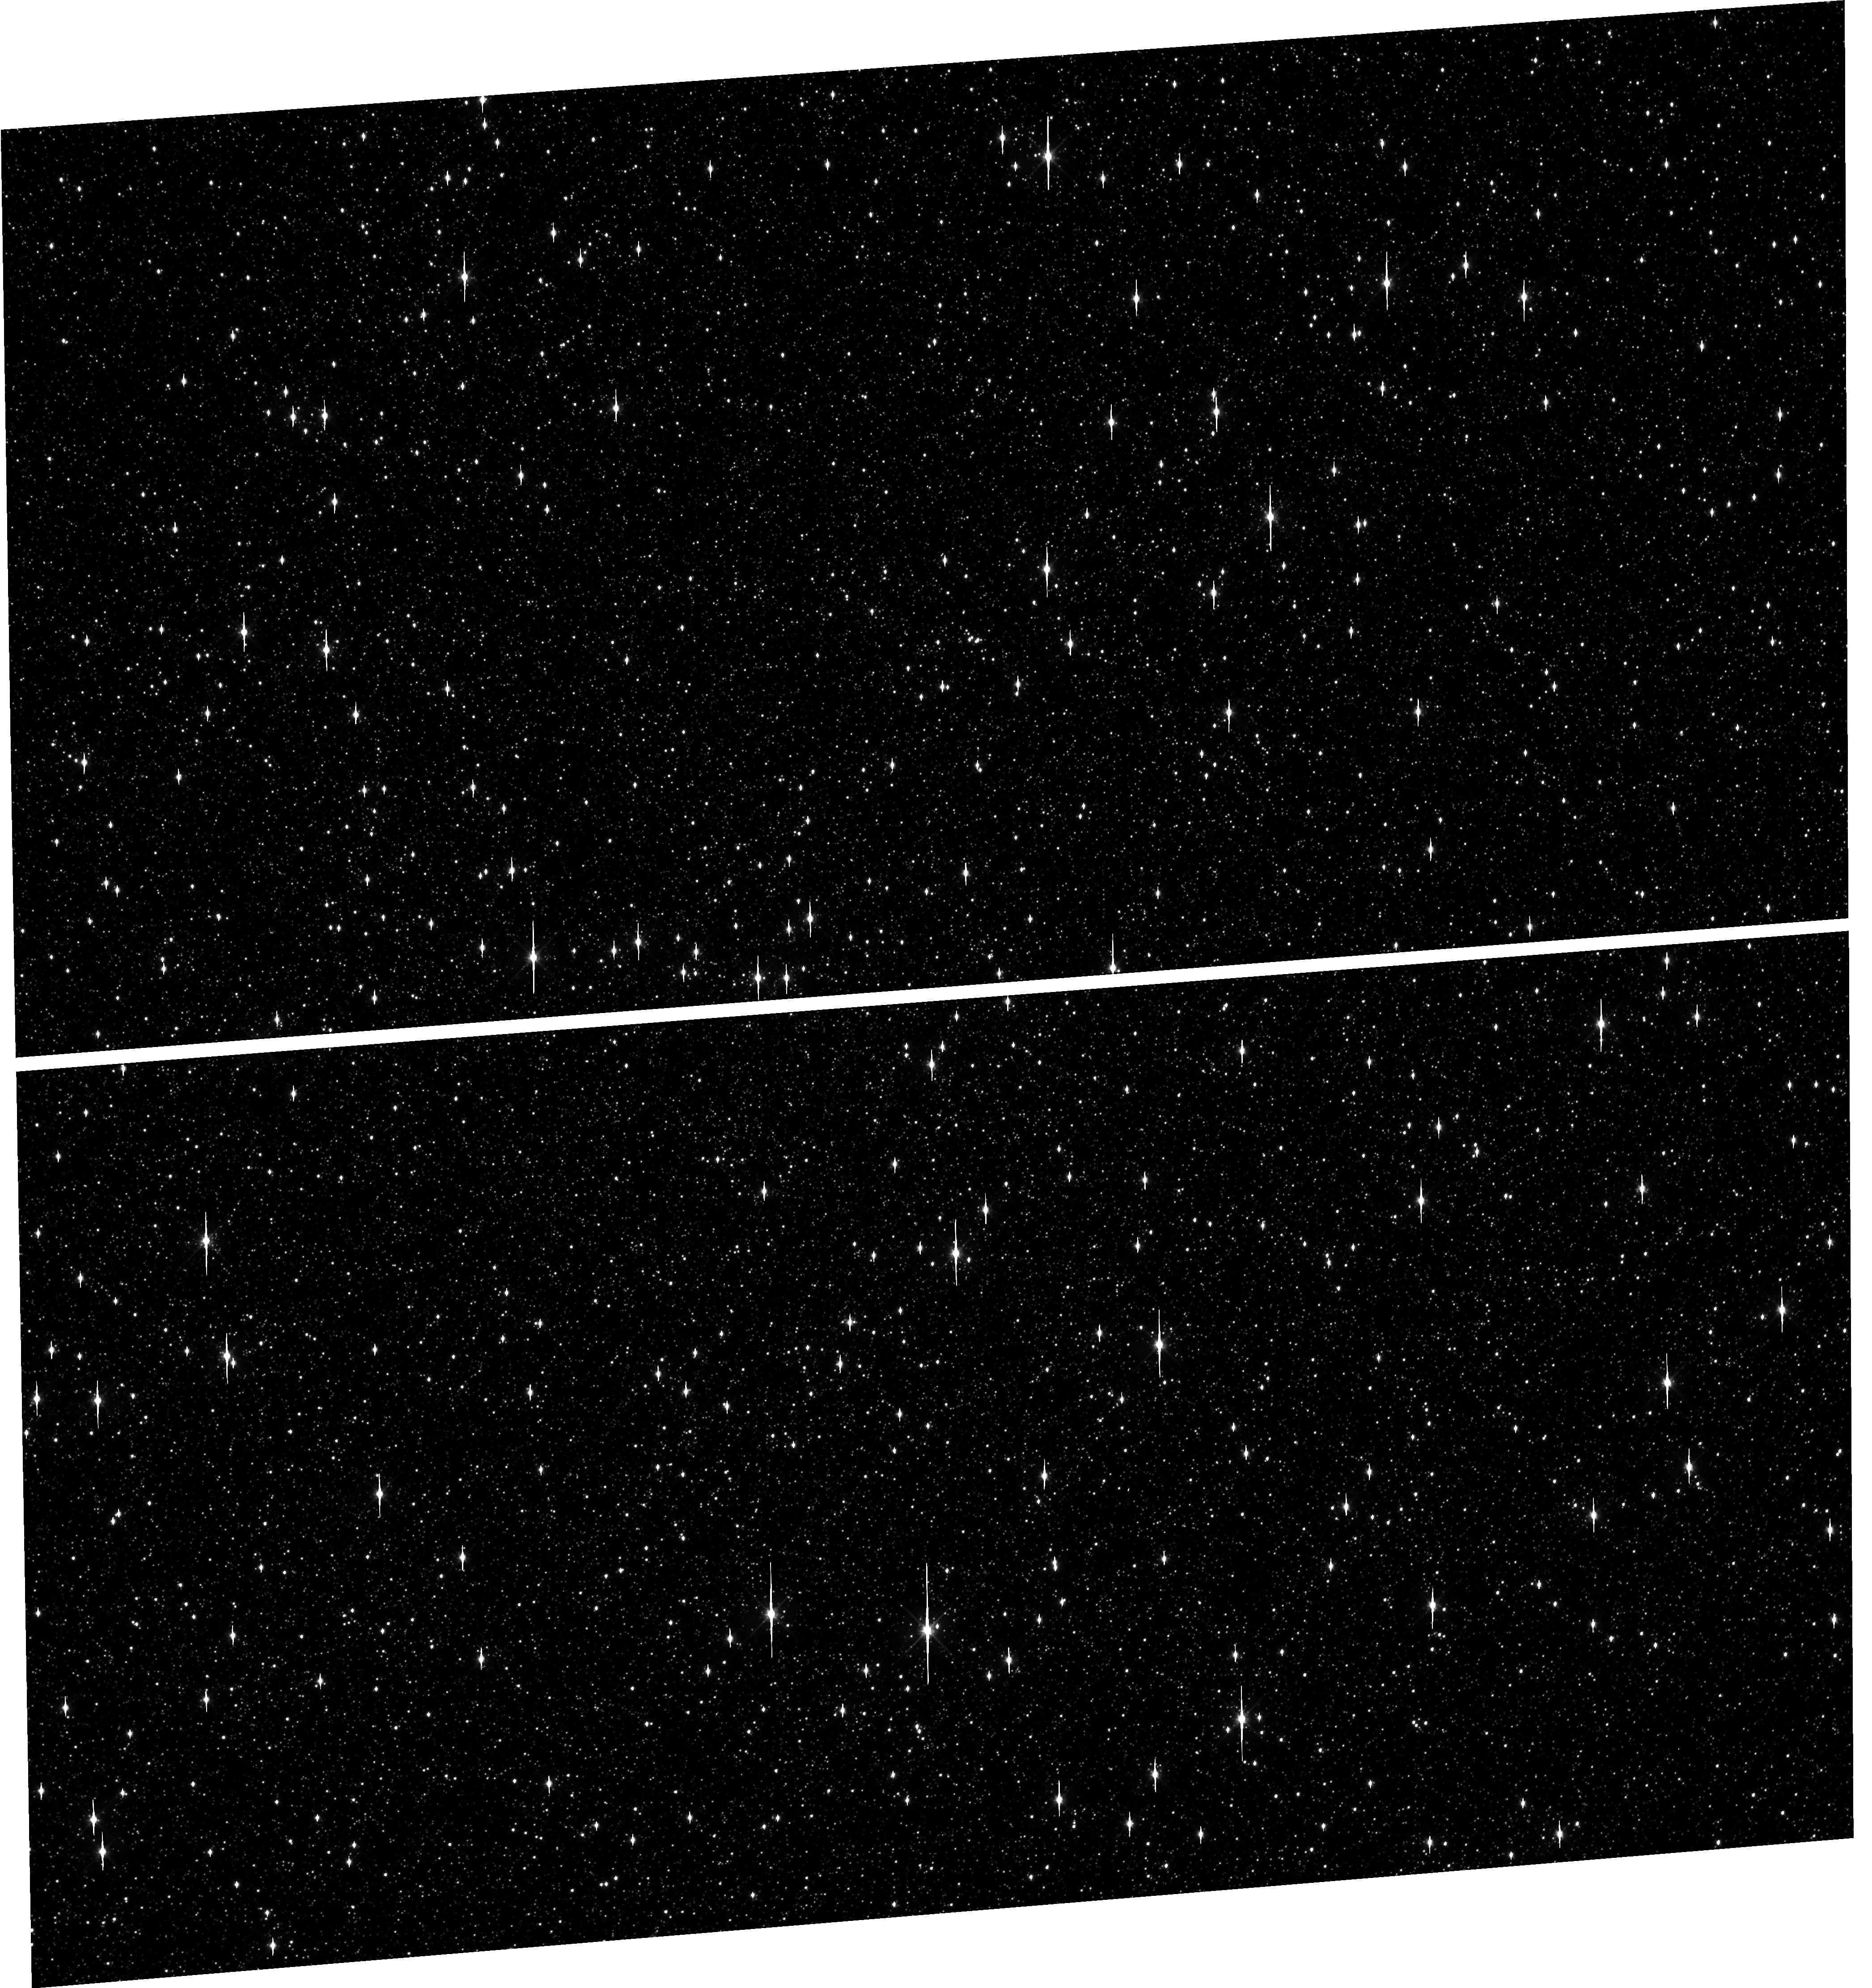
Target: OMEGACEN
Instrument: WFC3/UVIS
Filter: F606W
Exposure: 1 min
Observation ID: hst_15733_02_wfc3_uvis_f606w_ie8802

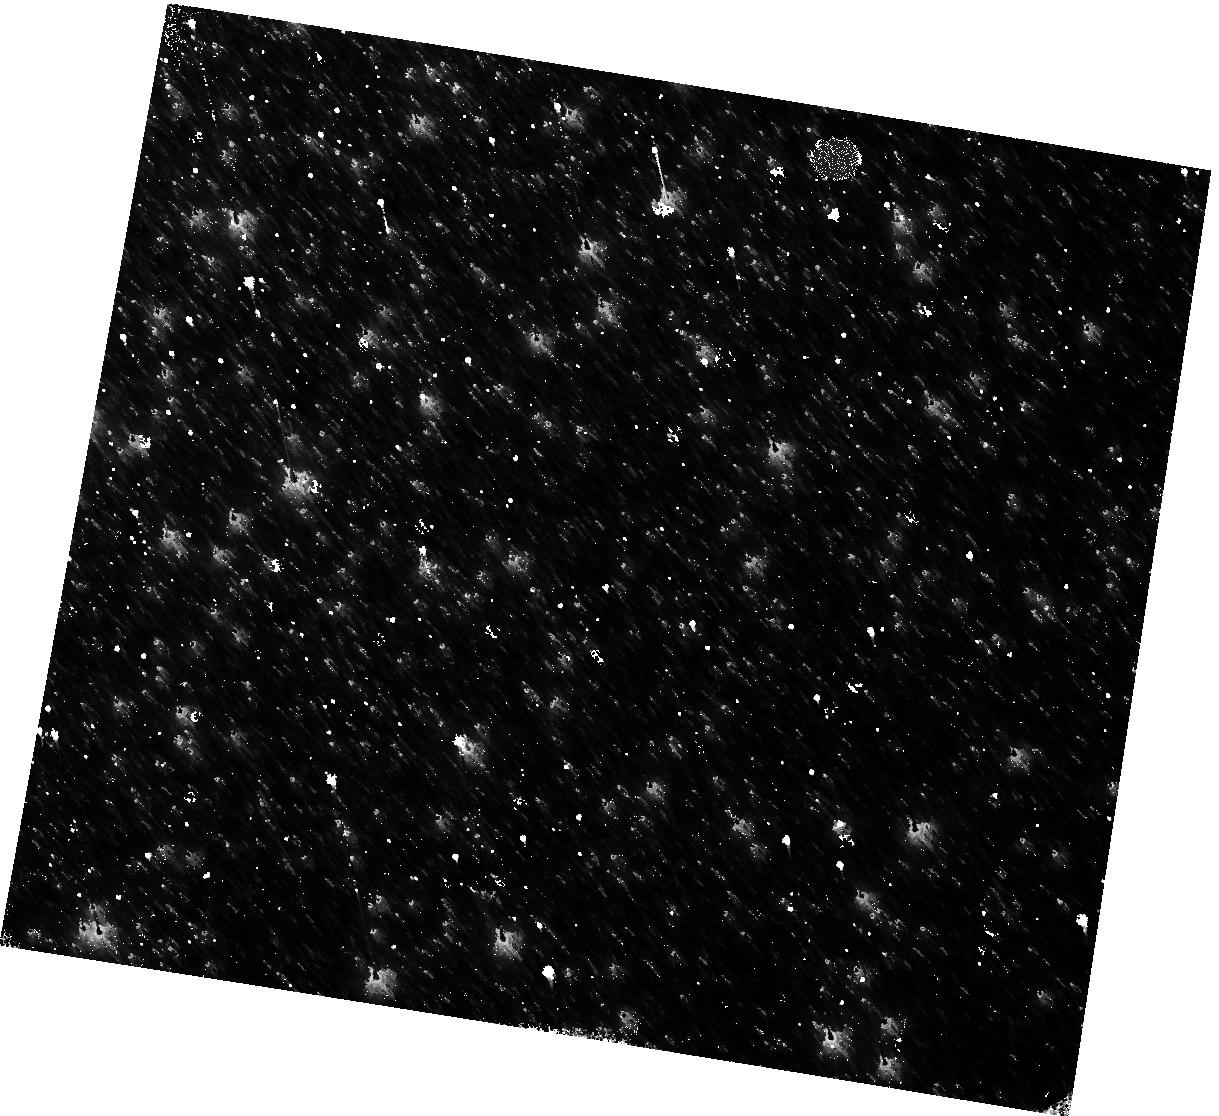
Target: OMEGACEN
Instrument: WFC3/IR
Filter: F160W
Exposure: 4 min
Observation ID: hst_15733_12_wfc3_ir_f160w_ie8812

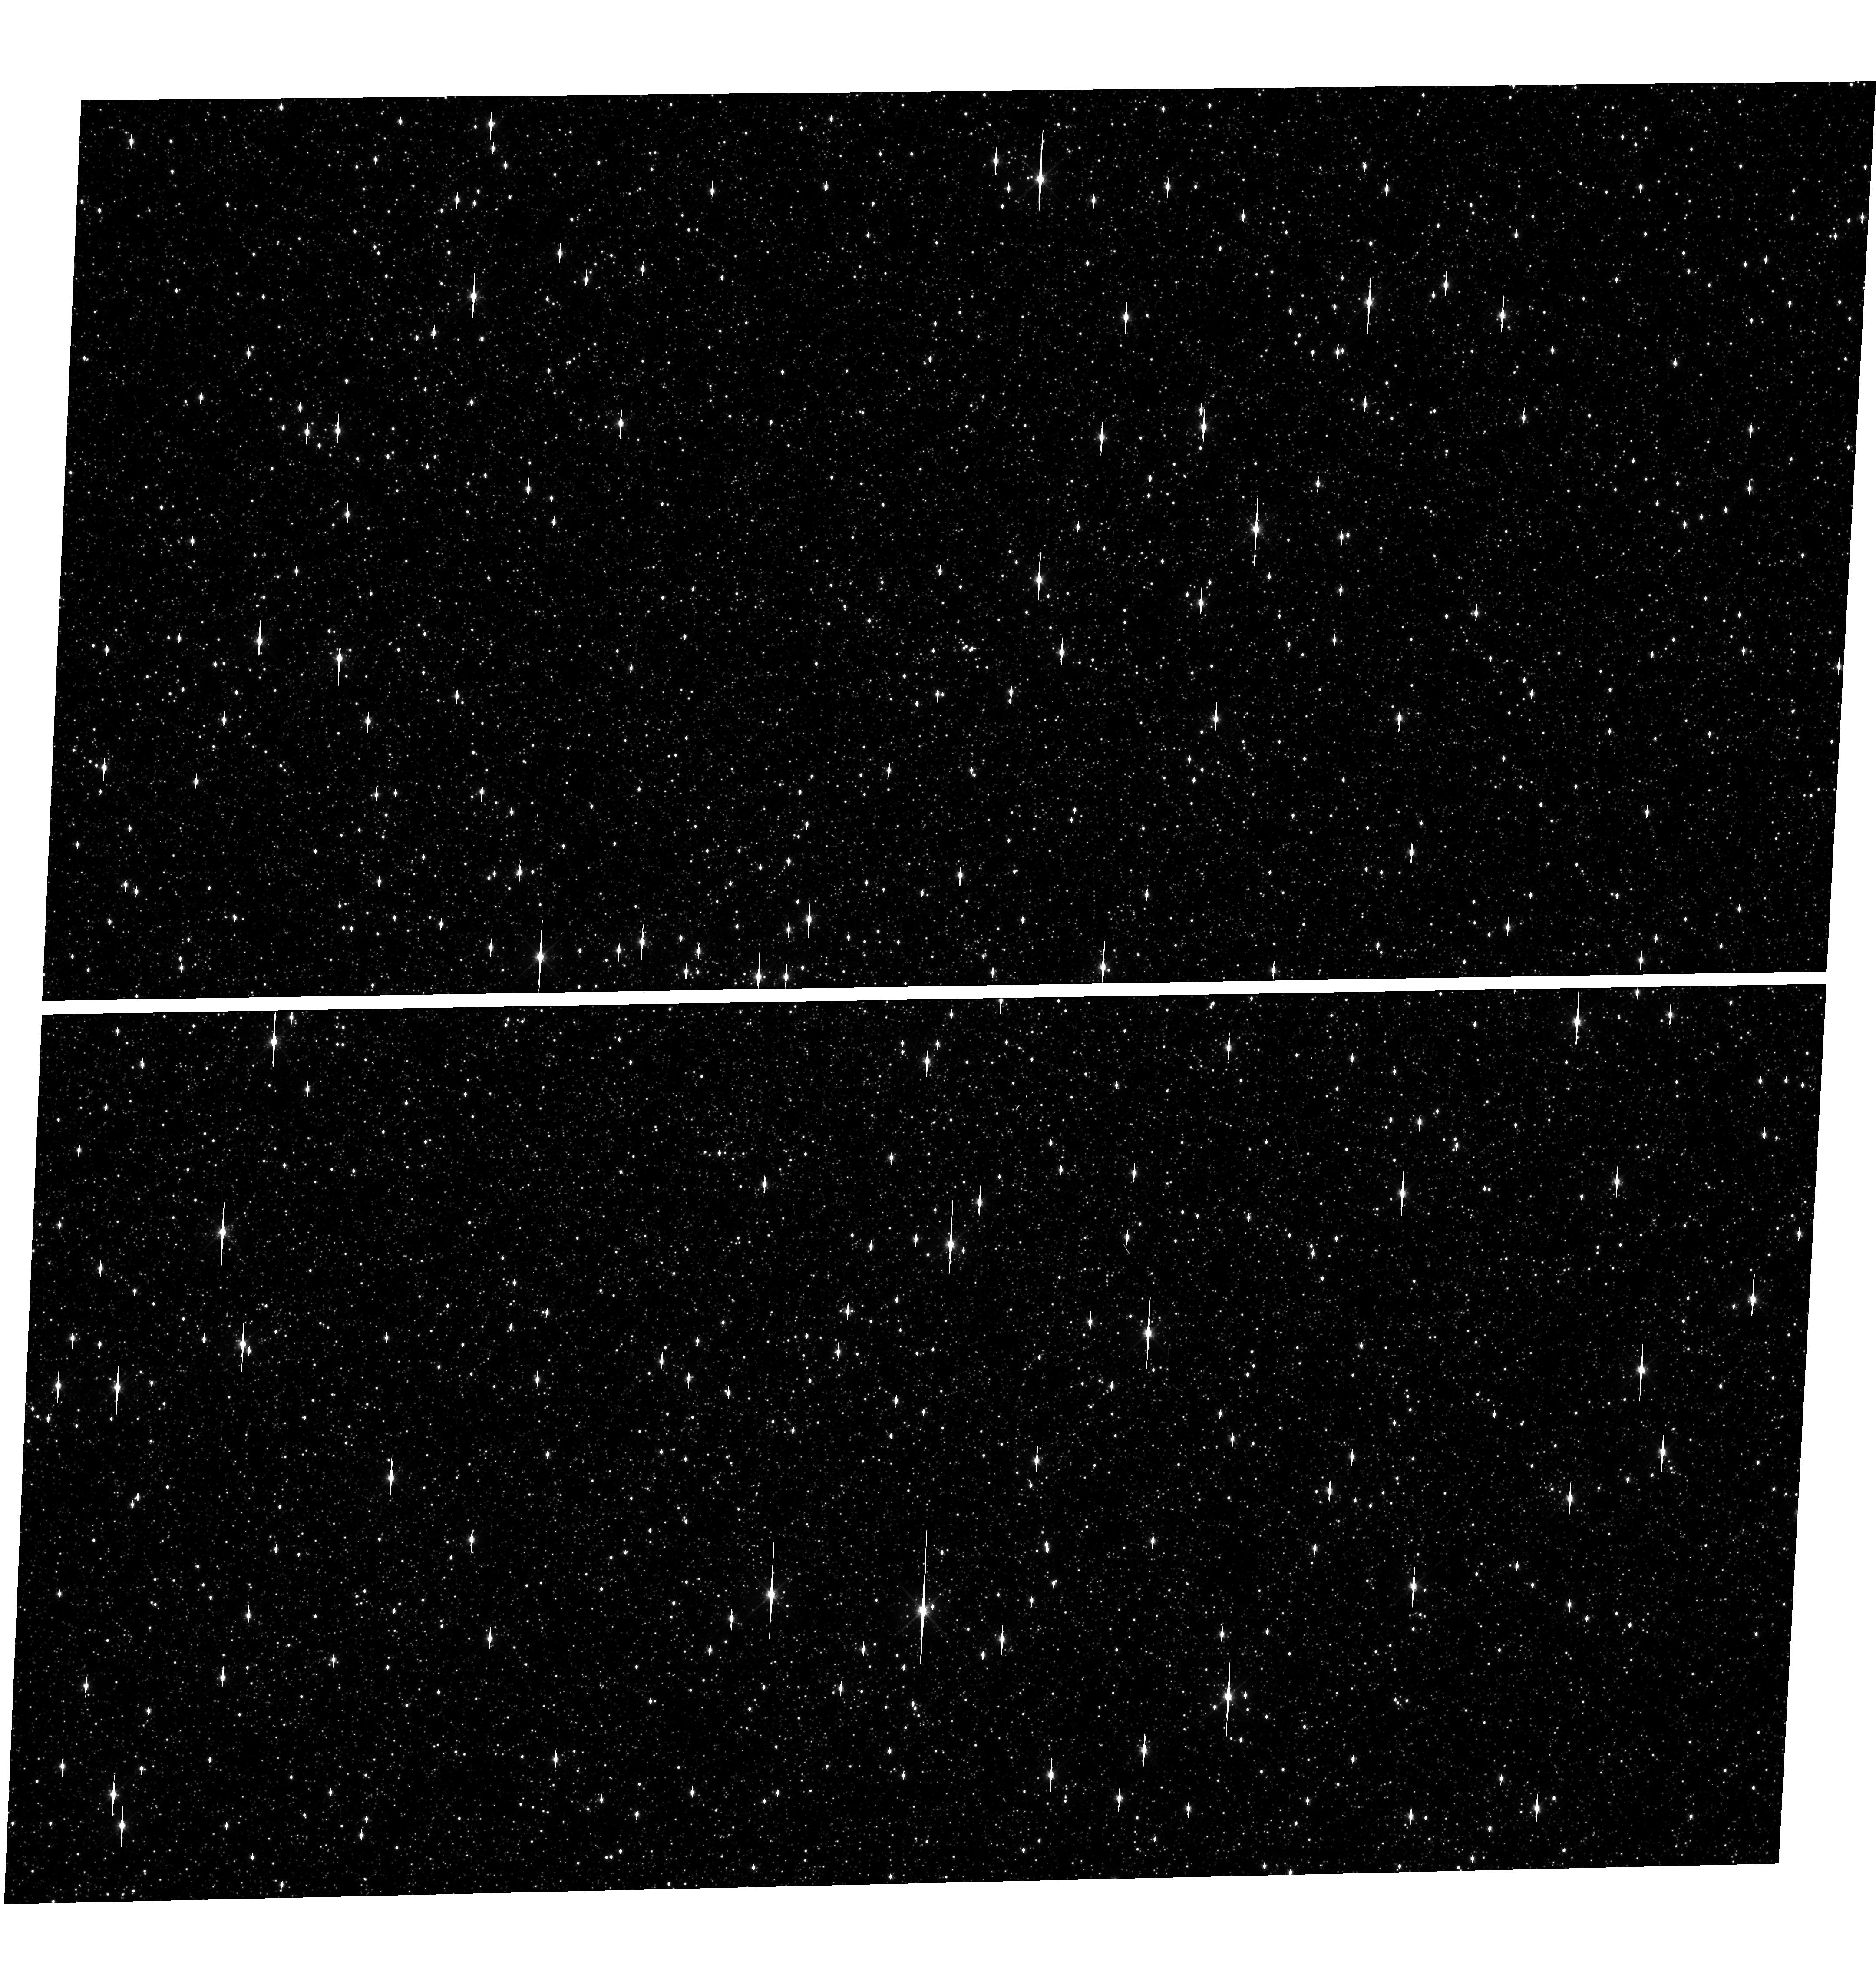
Target: OMEGACEN
Instrument: WFC3/UVIS
Filter: F606W
Exposure: 1 min
Observation ID: hst_15733_01_wfc3_uvis_f606w_ie8801

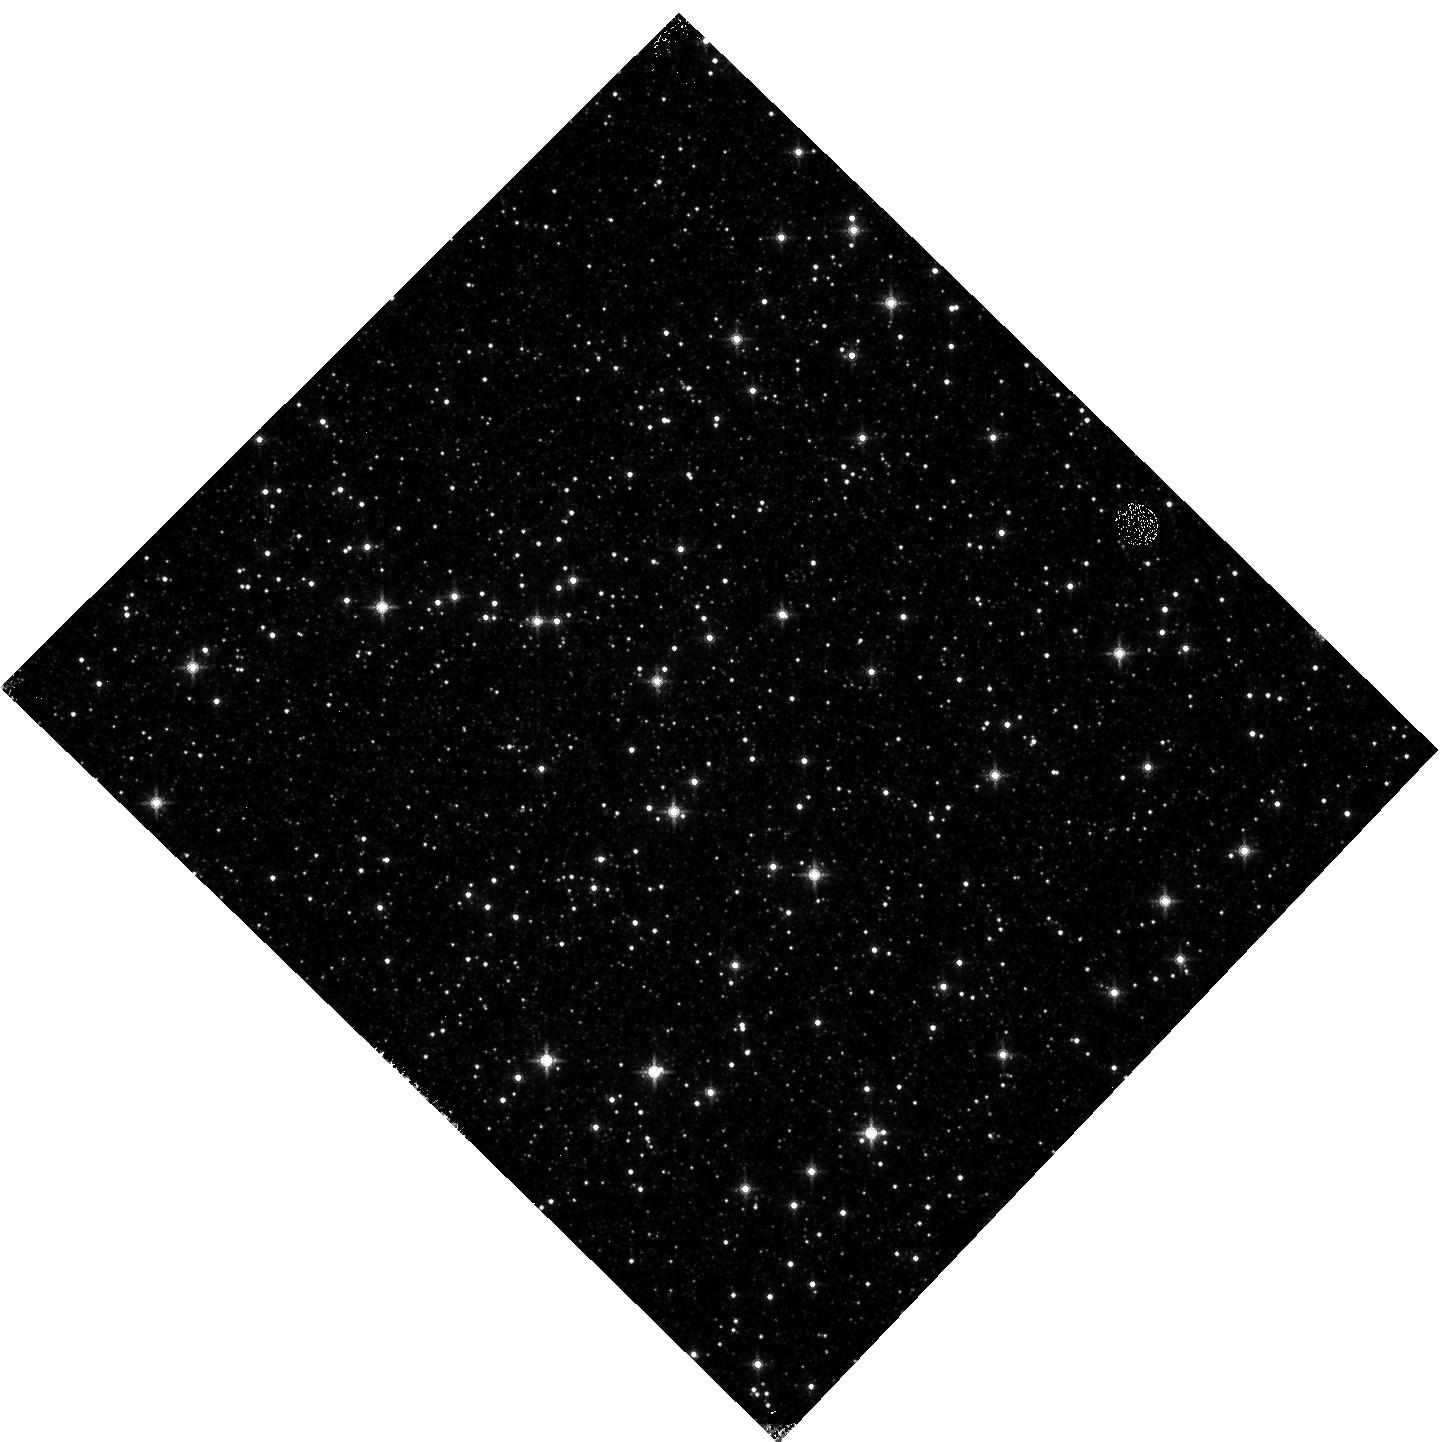
Target: OMEGACEN
Instrument: WFC3/IR
Filter: F160W
Exposure: 4 min
Observation ID: hst_15733_04_wfc3_ir_f160w_ie8804

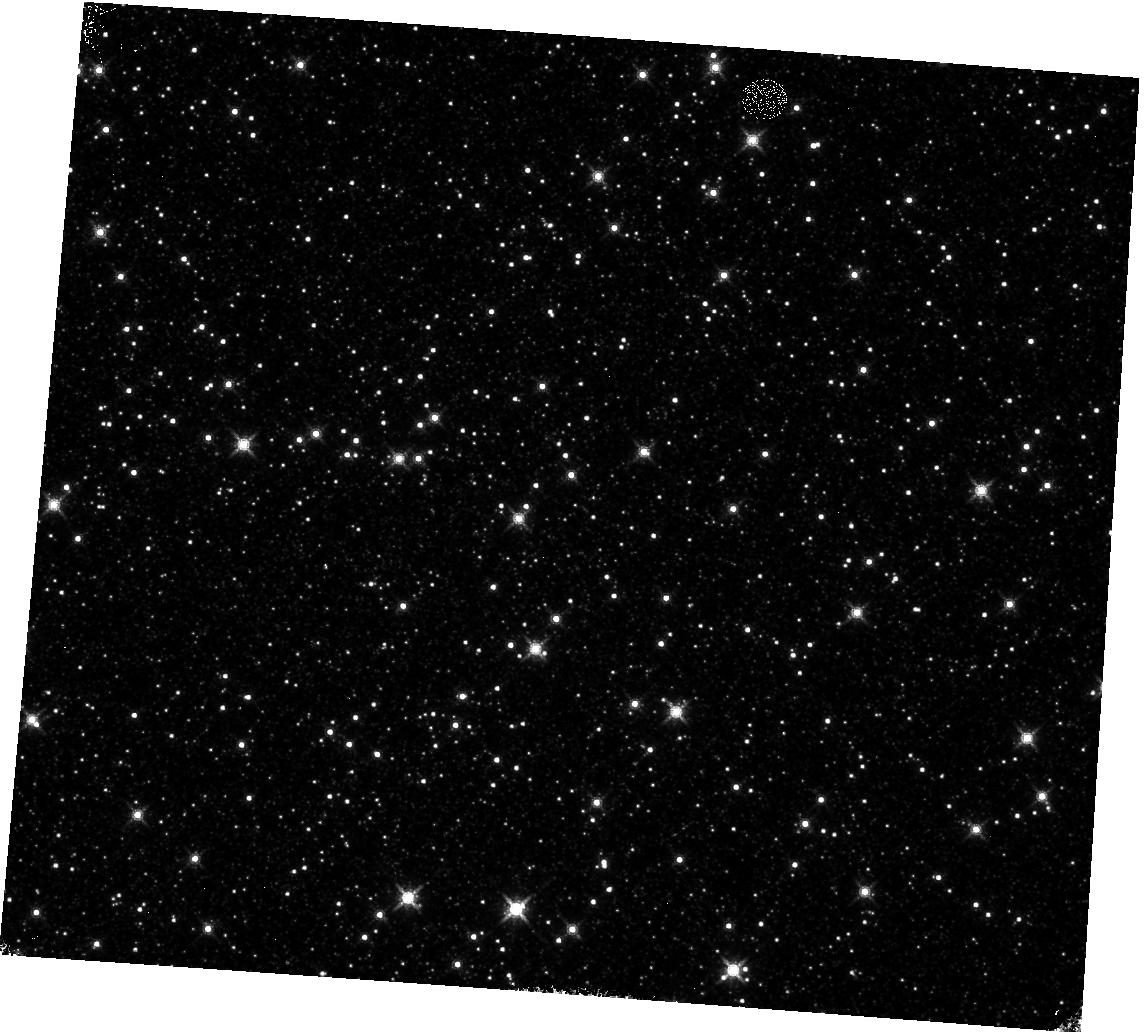
Target: OMEGACEN
Instrument: WFC3/IR
Filter: F160W
Exposure: 4 min
Observation ID: hst_15733_10_wfc3_ir_f160w_ie8810

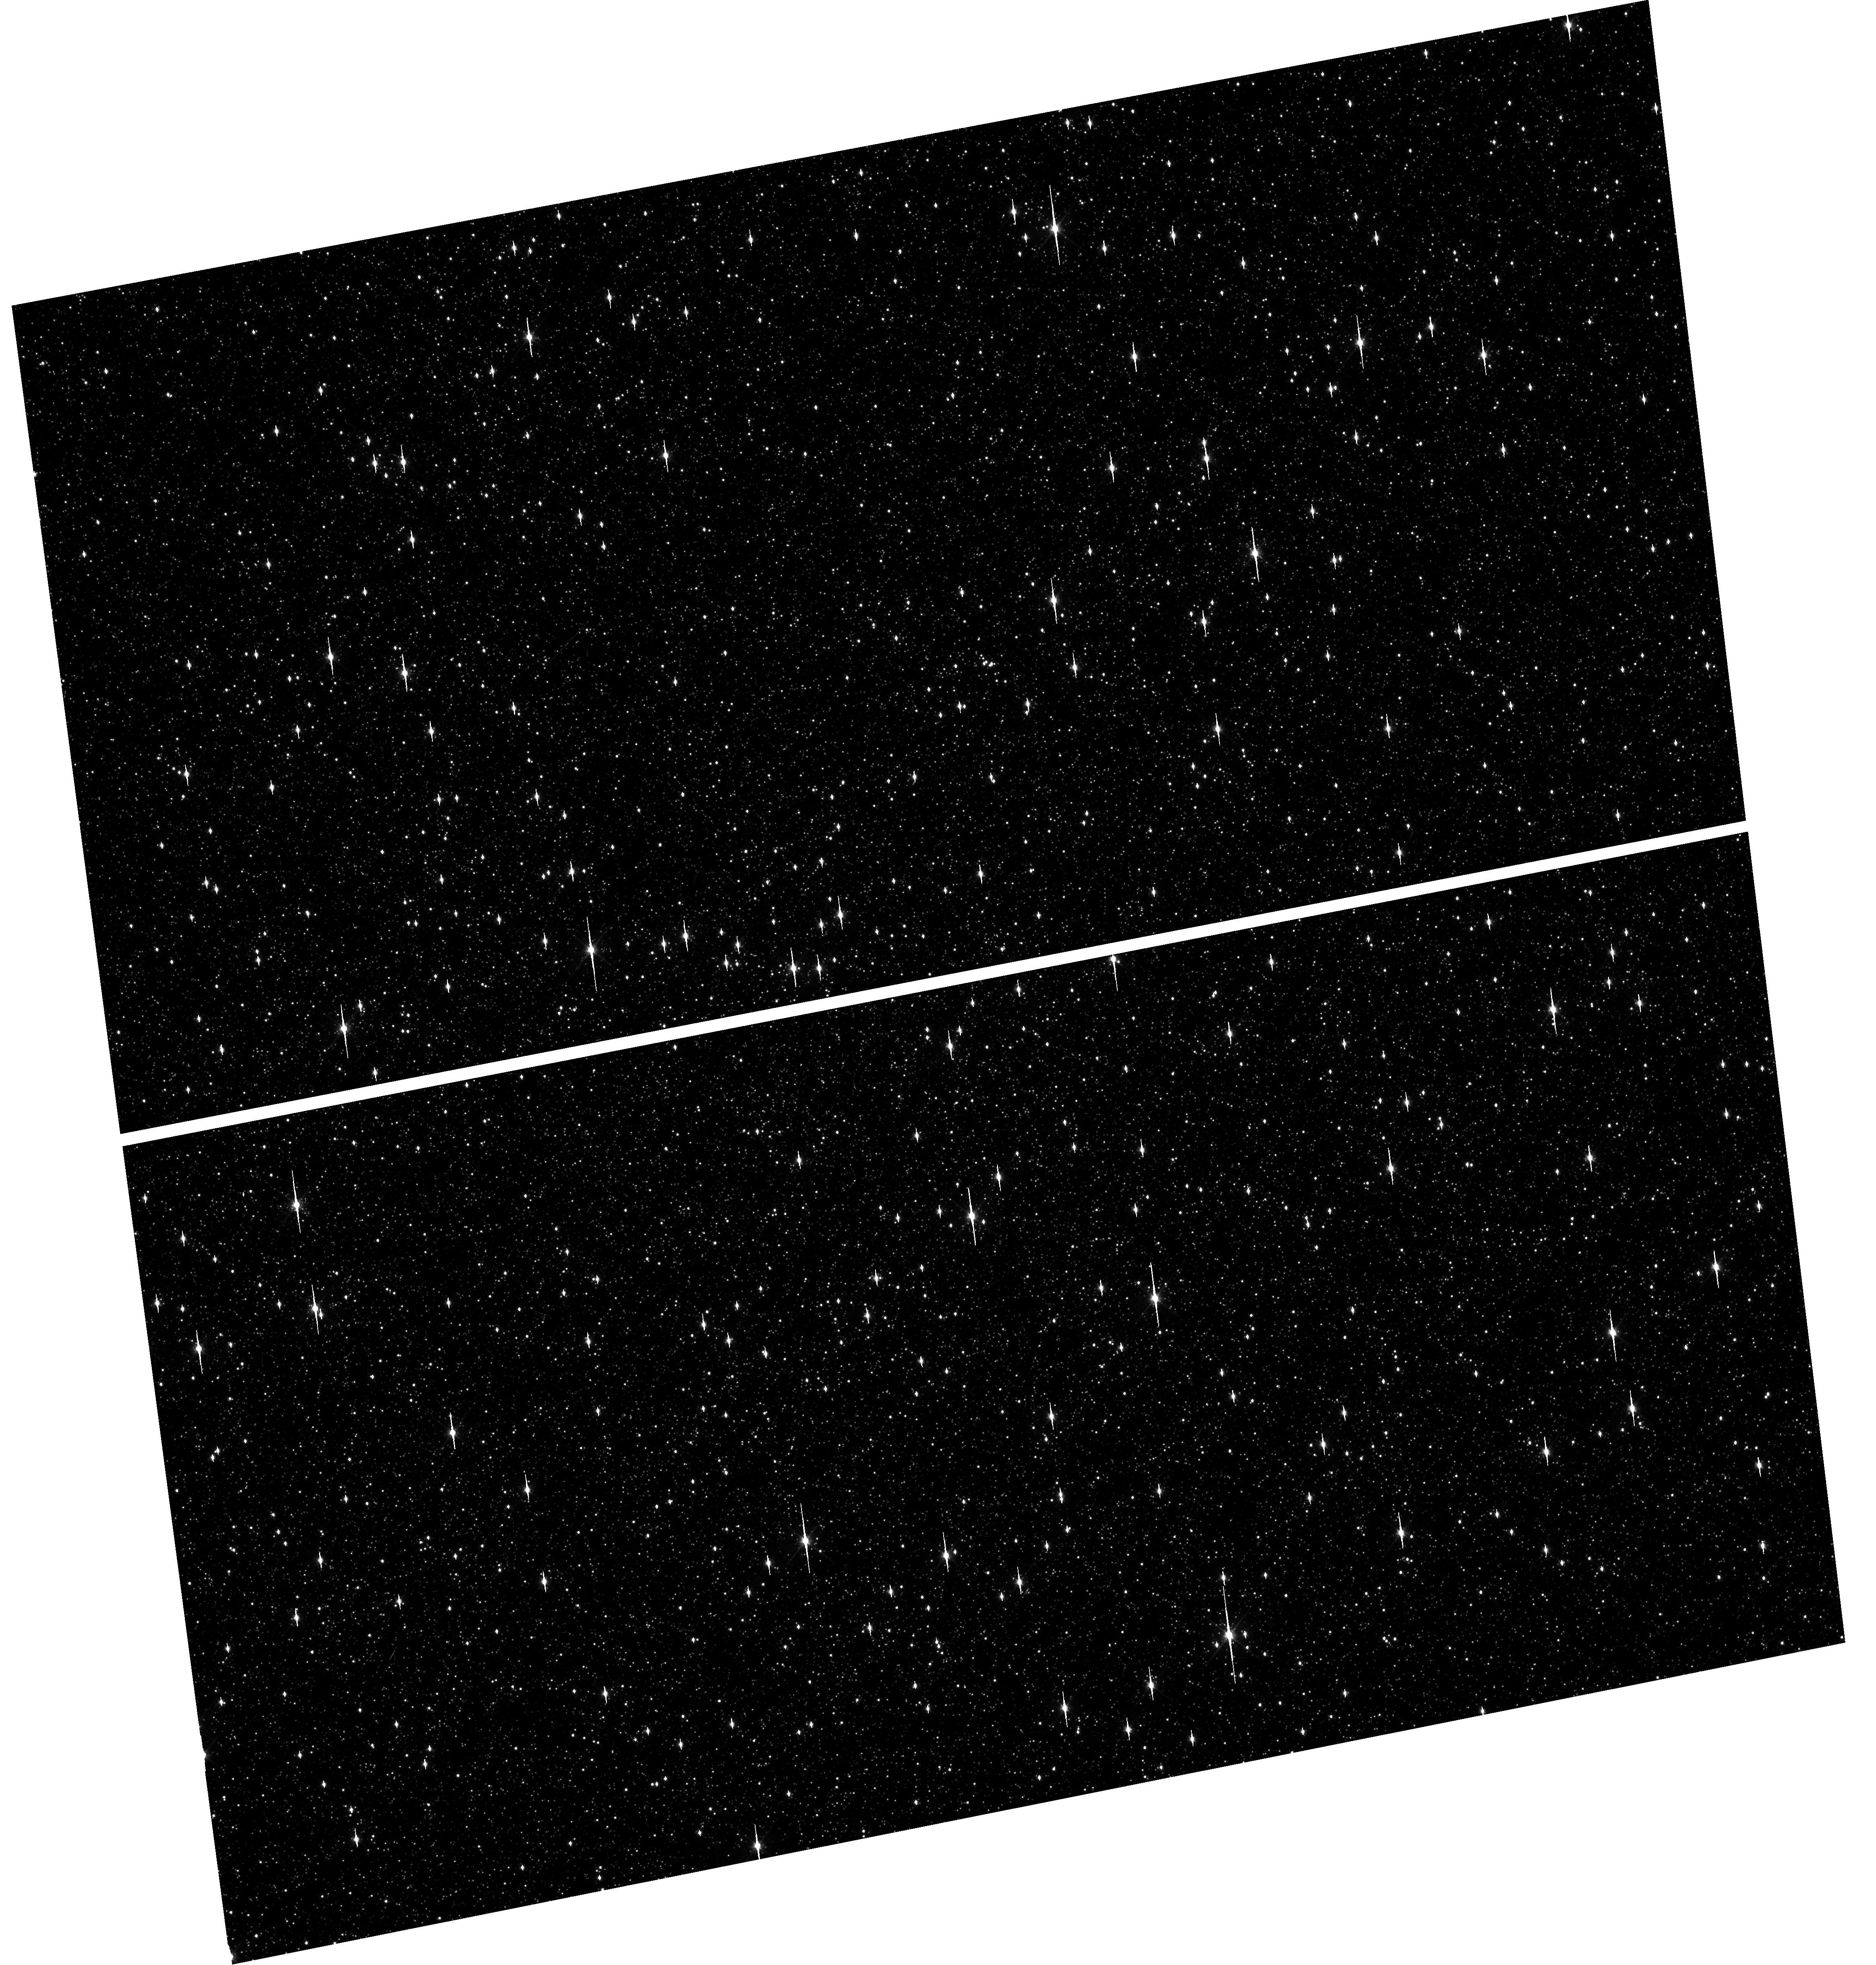
Target: OMEGACEN
Instrument: WFC3/UVIS
Filter: F606W
Exposure: 1 min
Observation ID: hst_15733_09_wfc3_uvis_f606w_ie8809

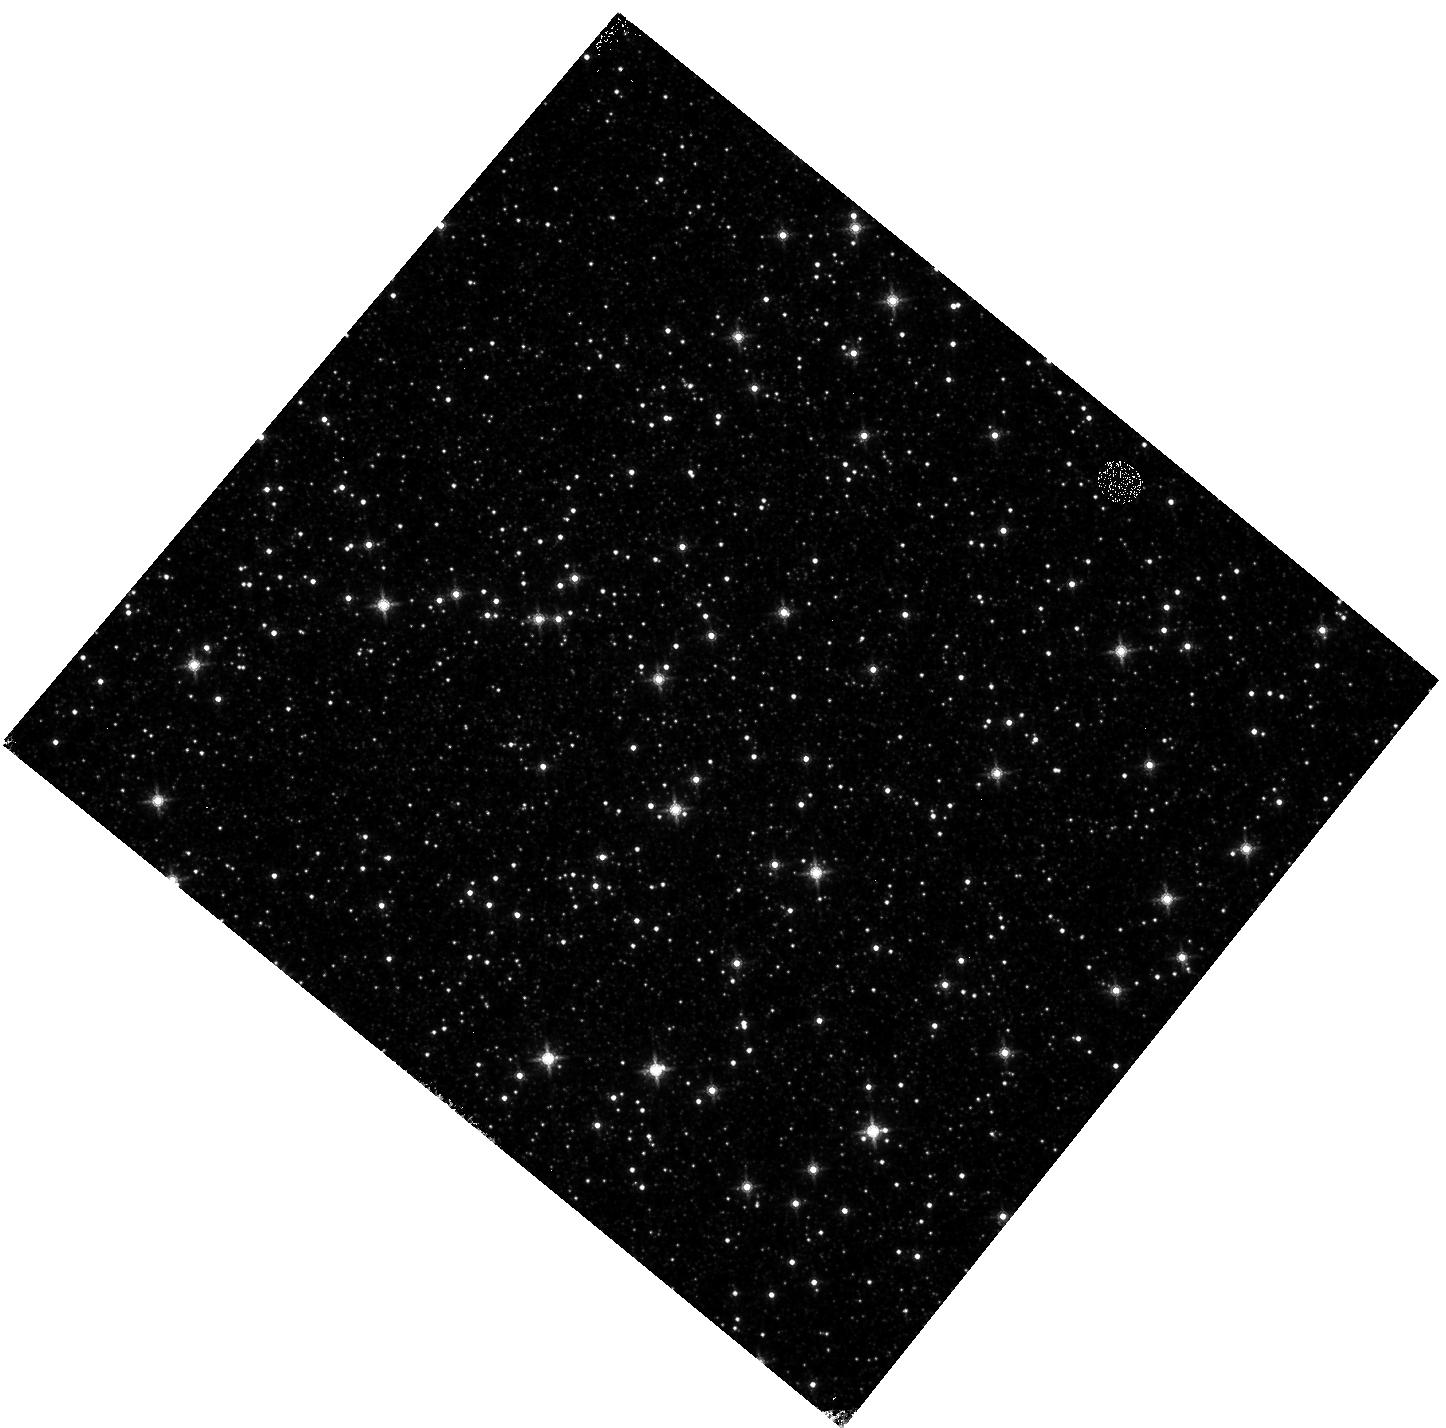
Target: OMEGACEN
Instrument: WFC3/IR
Filter: F160W
Exposure: 4 min
Observation ID: hst_15733_05_wfc3_ir_f160w_ie8805

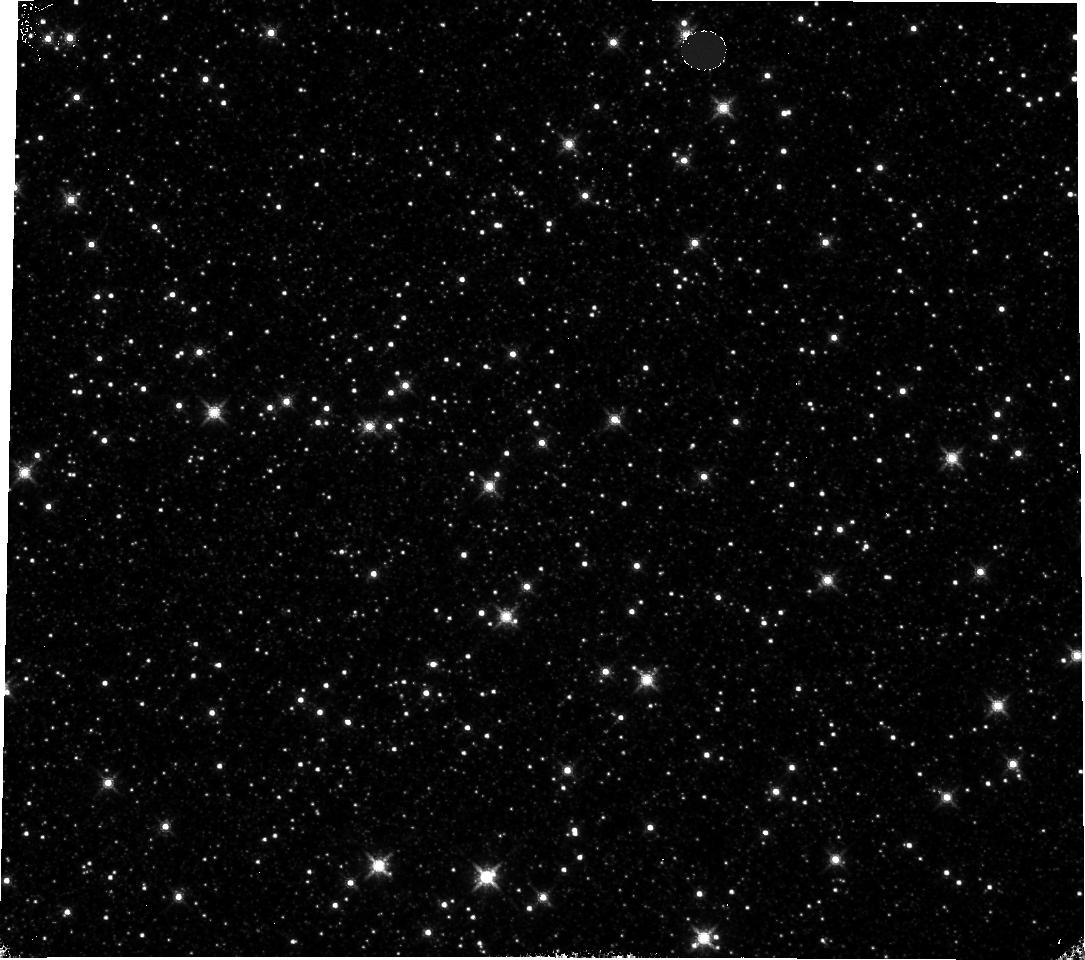
Target: OMEGACEN
Instrument: WFC3/IR
Filter: F160W
Exposure: 4 min
Observation ID: hst_15733_11_wfc3_ir_f160w_ie8811

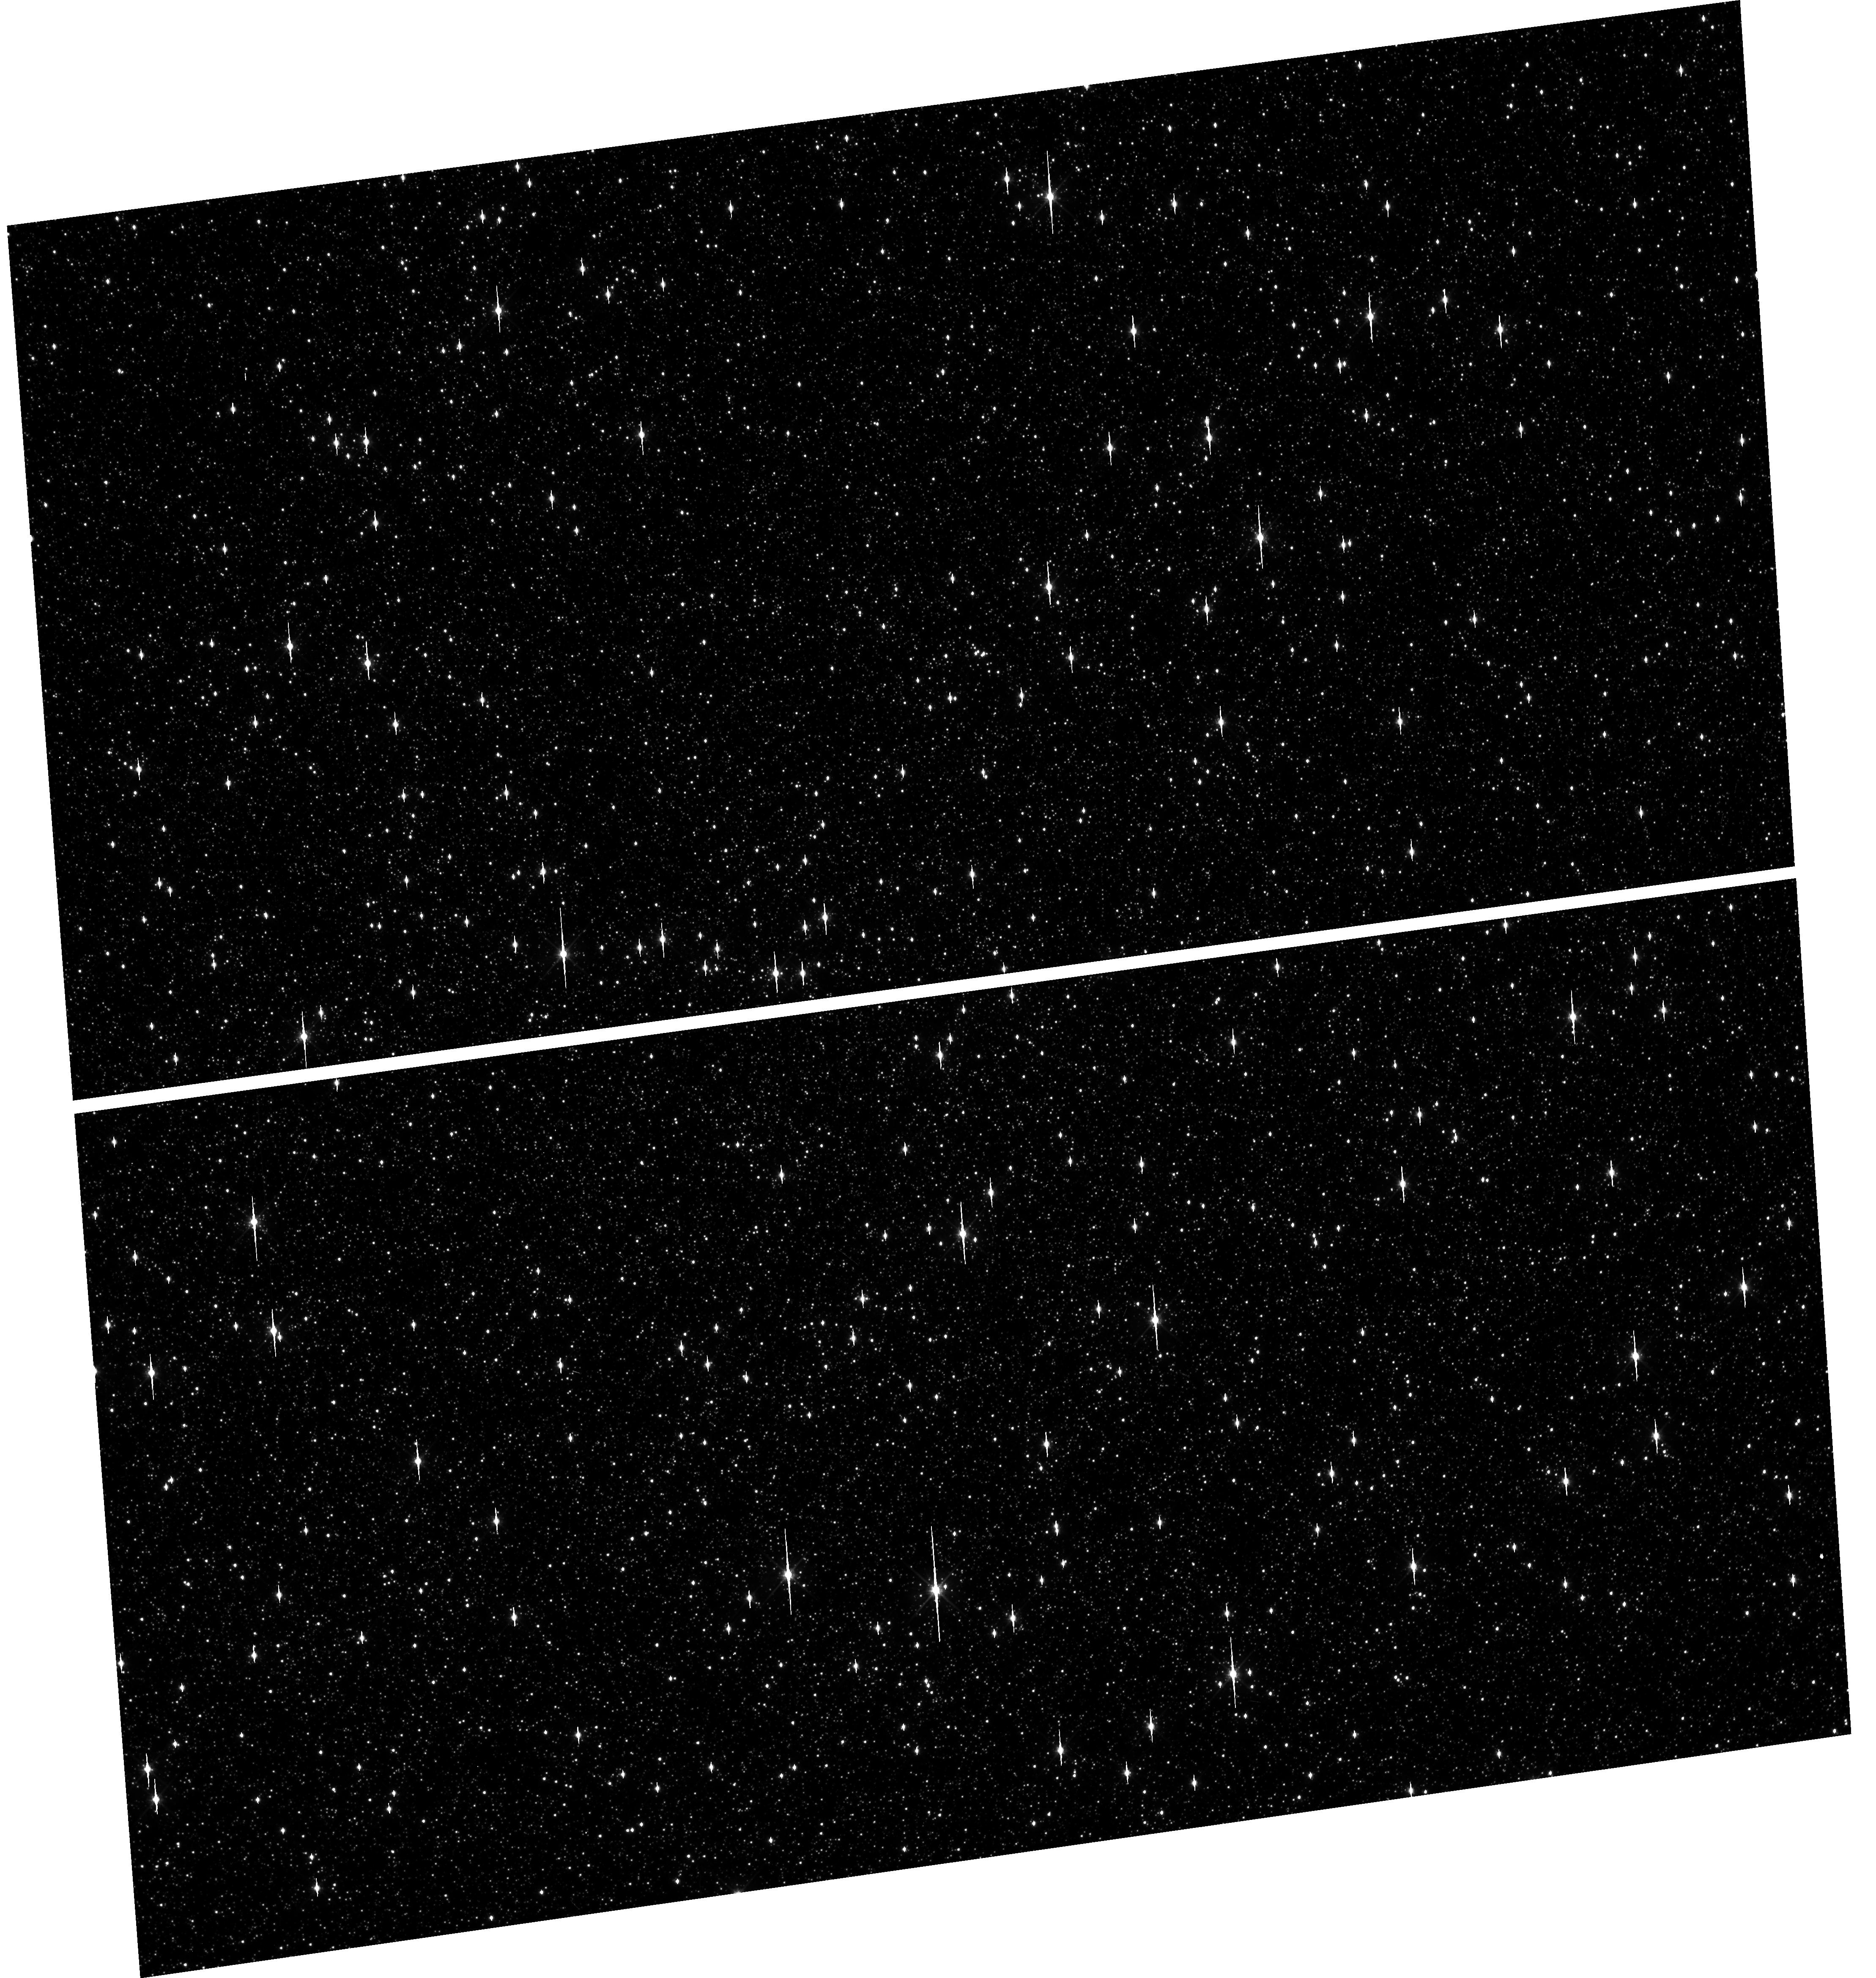
Target: OMEGACEN
Instrument: WFC3/UVIS
Filter: F606W
Exposure: 1 min
Observation ID: hst_15733_03_wfc3_uvis_f606w_ie8803

WFC3 Astrometric Scale Monitoring (PI: Kozhurina-Platais, Vera)

The standard astrometric catalog in the field of globular cluster Omega Cen has been used to examine the geometric distortion of WFC3 UVIS and IR as function of wavelength in multicycle calibration programs over last 10 years of WFC3 on HST board. All observations from these programs have been reduced and provided the multi-wavelength geometric distortion in UVIS and IR detector. The derived geometric distortion coefficients implemented in the IDCTAB format are used in the HST pipe-line to correct for a ~7% distortion in WFC3/UVIS and IR images down to 1%. Additional to multi-wavelength WFC3 geometric distortion, all observations of Omega Cen taken through F606W and F160W UVIS and IR filters respectively during the last 10 years (all together 20 epochs) were used to look for time dependency of UVIS and IR geometric distortion and the effect of the scale change due to the thermal breathing. The results of the stability WFC3 geometric distortion published in WFC3-ISR-02-15 (Kozhurina-Platais & Anderson, Martlin et.al 2019) have show that the UVIS geometric distortion is stable over 10 years on-orbit within 0.05 pixels or 2 mas in UVIS. The results of WFC3/IR published in WFC3-ISR-09-18 (M. McKay et al) have show that the IR geometric distorion is stable over 10 years on orbits within 0.1 pixel or 2 mas. The purpose of this calibration proposal is to continue the monitor of the WFC3 geometric distortion stability of over time. The observations of Omega Cen through the UVIS F606W filter and the F160W IR filter will be used to derive the skew and scale terms of the geometric distortion and look for any secular changes over time.